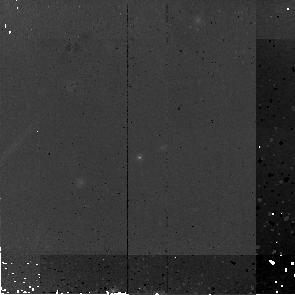
Target: MIPS16267
Instrument: NICMOS/NIC2
Filter: F160W
Exposure: 45 min
Observation ID: na2s26010

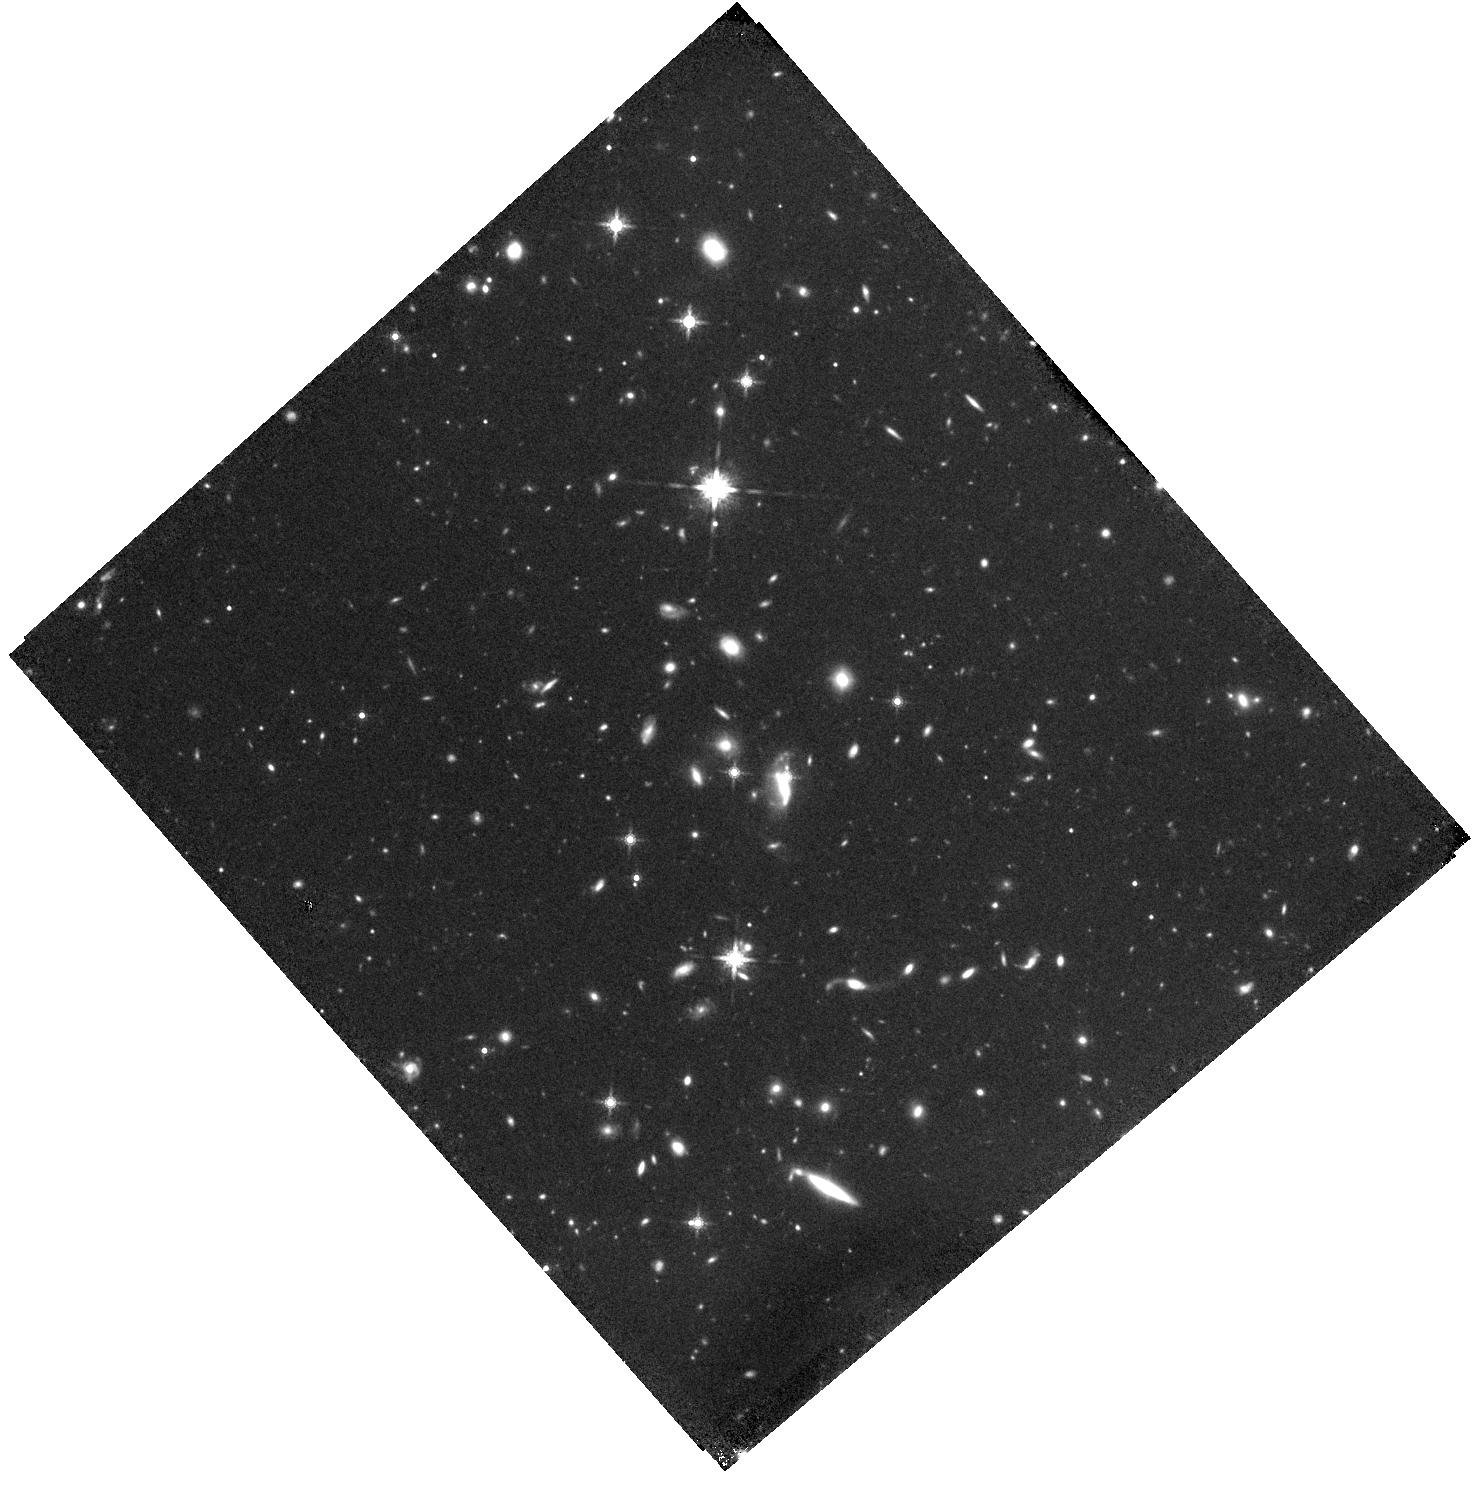
Target: MIPS15678
Instrument: WFC3/IR
Filter: F160W
Exposure: 44 min
Observation ID: hst_11142_17_wfc3_ir_f160w_ia2s17

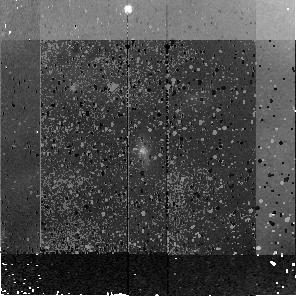
Target: MIPS8107
Instrument: NICMOS/NIC2
Filter: F160W
Exposure: 45 min
Observation ID: na2s40010

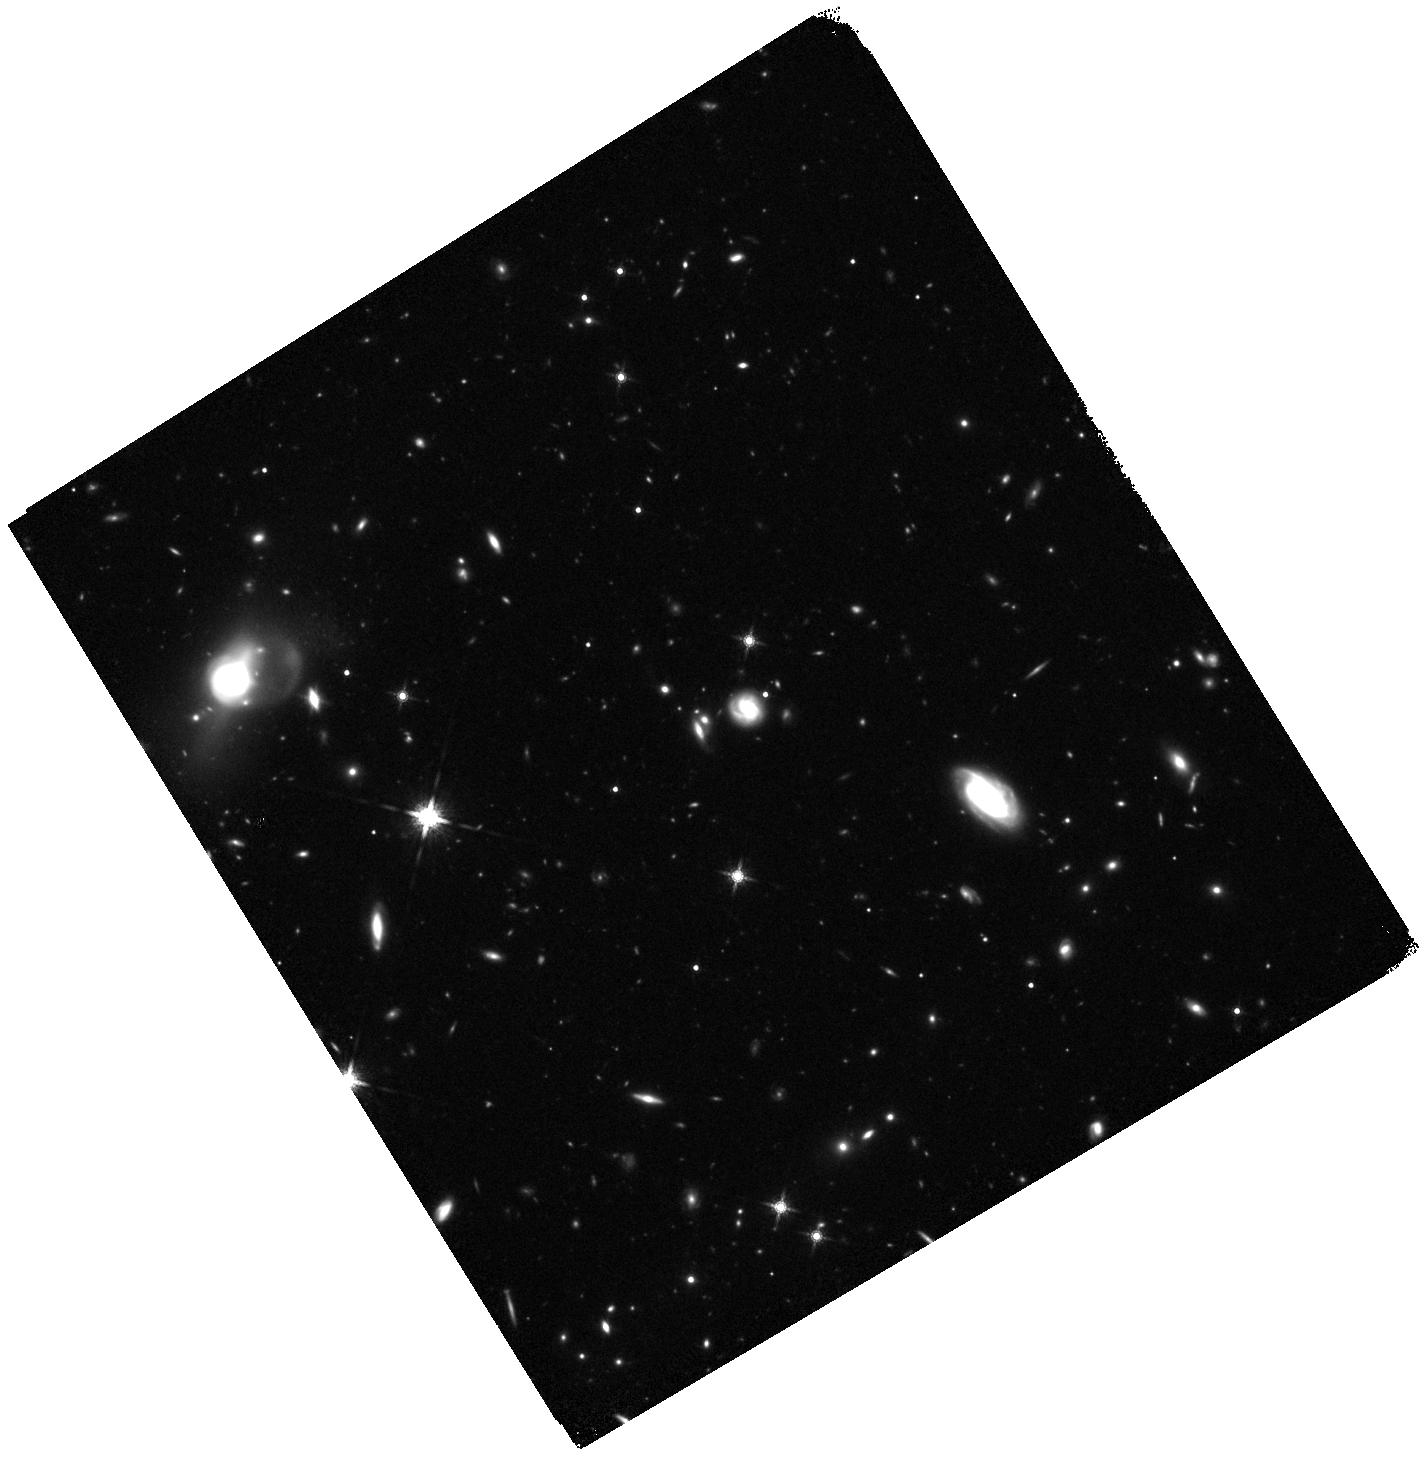
Target: MIPS8384
Instrument: WFC3/IR
Filter: F160W
Exposure: 44 min
Observation ID: hst_11142_48_wfc3_ir_f160w_ia2s48

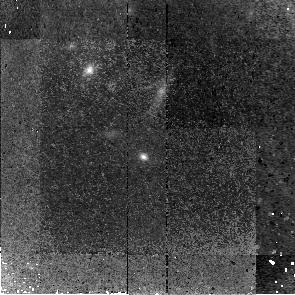
Target: MIPS22516
Instrument: NICMOS/NIC2
Filter: F160W
Exposure: 45 min
Observation ID: na2s59010

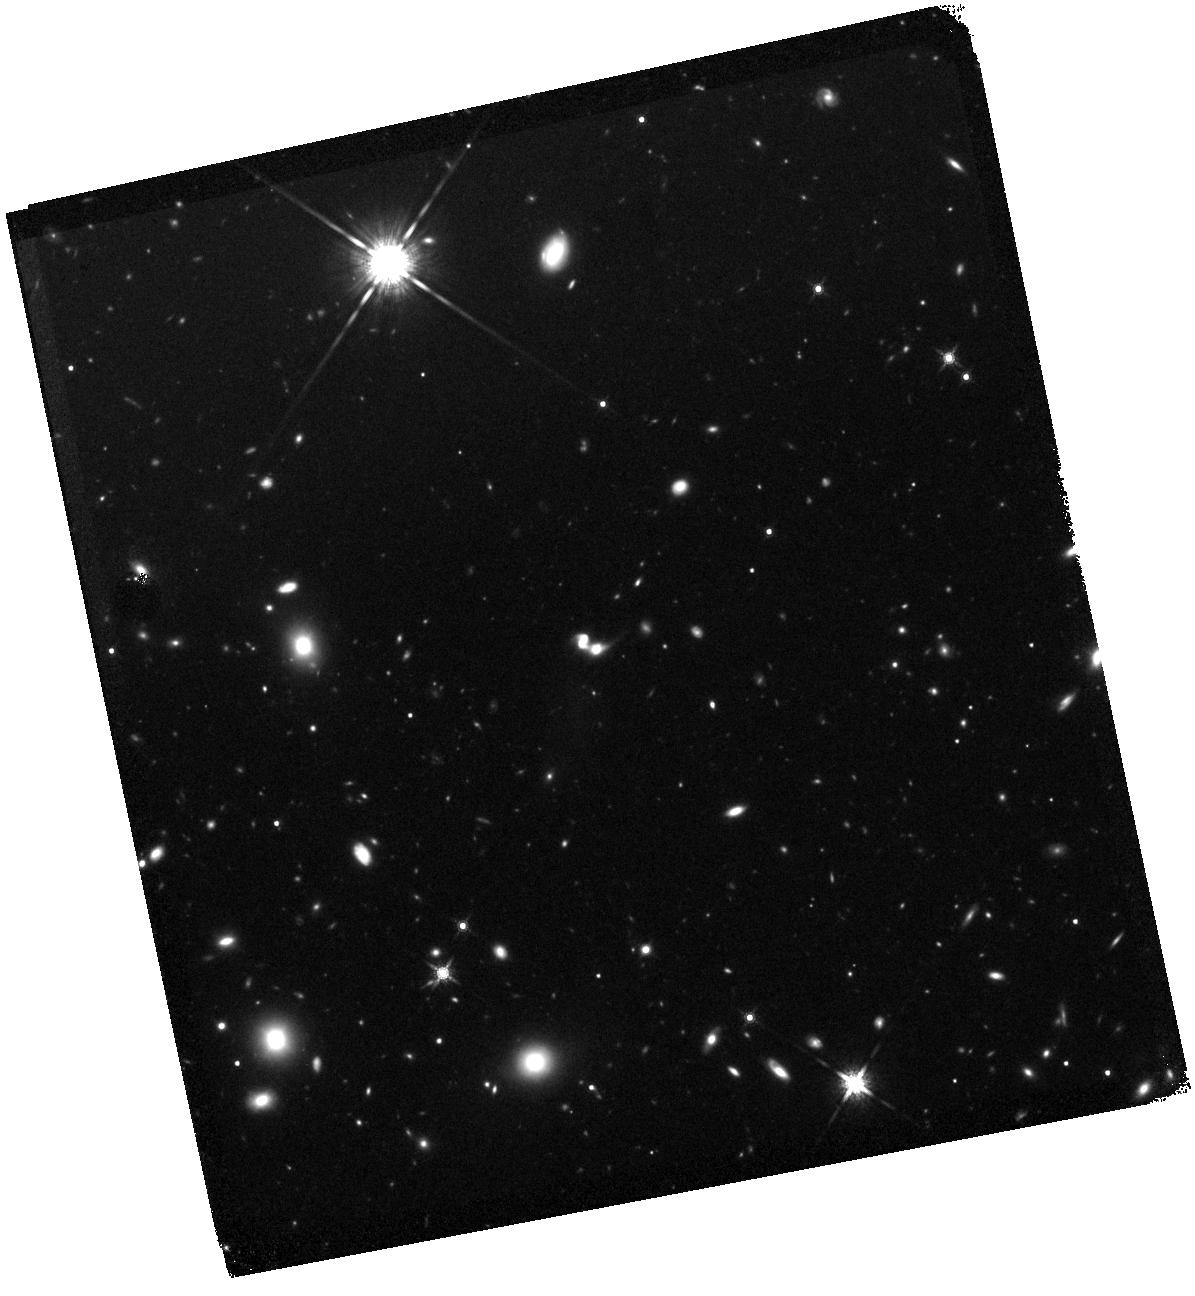
Target: MIPS537
Instrument: WFC3/IR
Filter: F160W
Exposure: 44 min
Observation ID: hst_11142_0p_wfc3_ir_f160w_ia2s0p

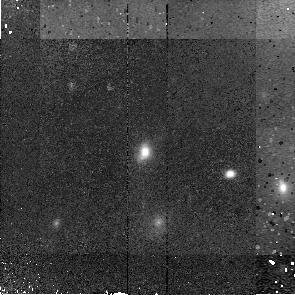
Target: MIPS8253
Instrument: NICMOS/NIC2
Filter: F160W
Exposure: 45 min
Observation ID: na2s0x010

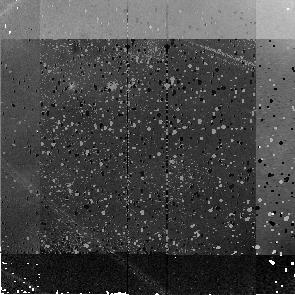
Target: MIPS16206
Instrument: NICMOS/NIC2
Filter: F160W
Exposure: 45 min
Observation ID: na2s73010

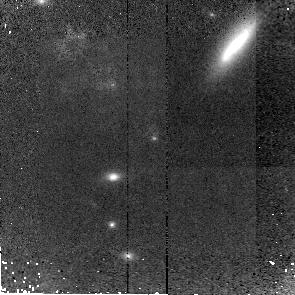
Target: MIPS397
Instrument: NICMOS/NIC2
Filter: F160W
Exposure: 45 min
Observation ID: na2s04010

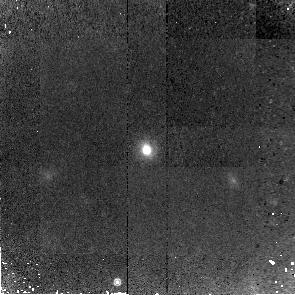
Target: MIPS15967
Instrument: NICMOS/NIC2
Filter: F160W
Exposure: 45 min
Observation ID: na2s1f010

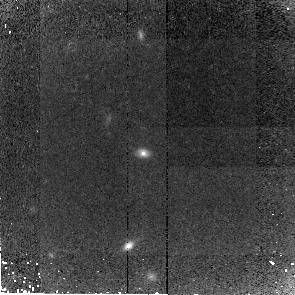
Target: MIPS16202
Instrument: NICMOS/NIC2
Filter: F160W
Exposure: 45 min
Observation ID: na2s24010

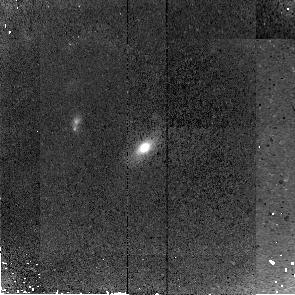
Target: MIPS8179
Instrument: NICMOS/NIC2
Filter: F160W
Exposure: 45 min
Observation ID: na2s0v010

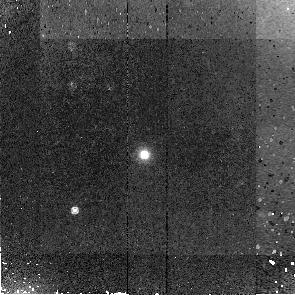
Target: MIPS8400
Instrument: NICMOS/NIC2
Filter: F160W
Exposure: 45 min
Observation ID: na2s93010

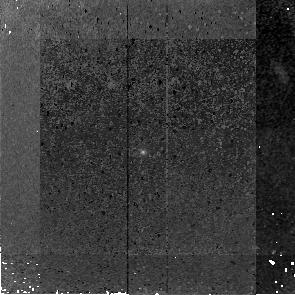
Target: MIPS16037
Instrument: NICMOS/NIC2
Filter: F160W
Exposure: 45 min
Observation ID: na2s21010

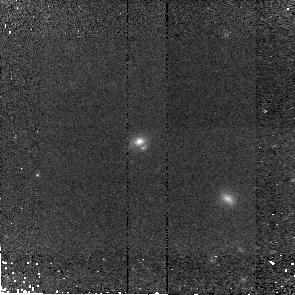
Target: MIPS22397
Instrument: NICMOS/NIC2
Filter: F160W
Exposure: 45 min
Observation ID: na2s0f010

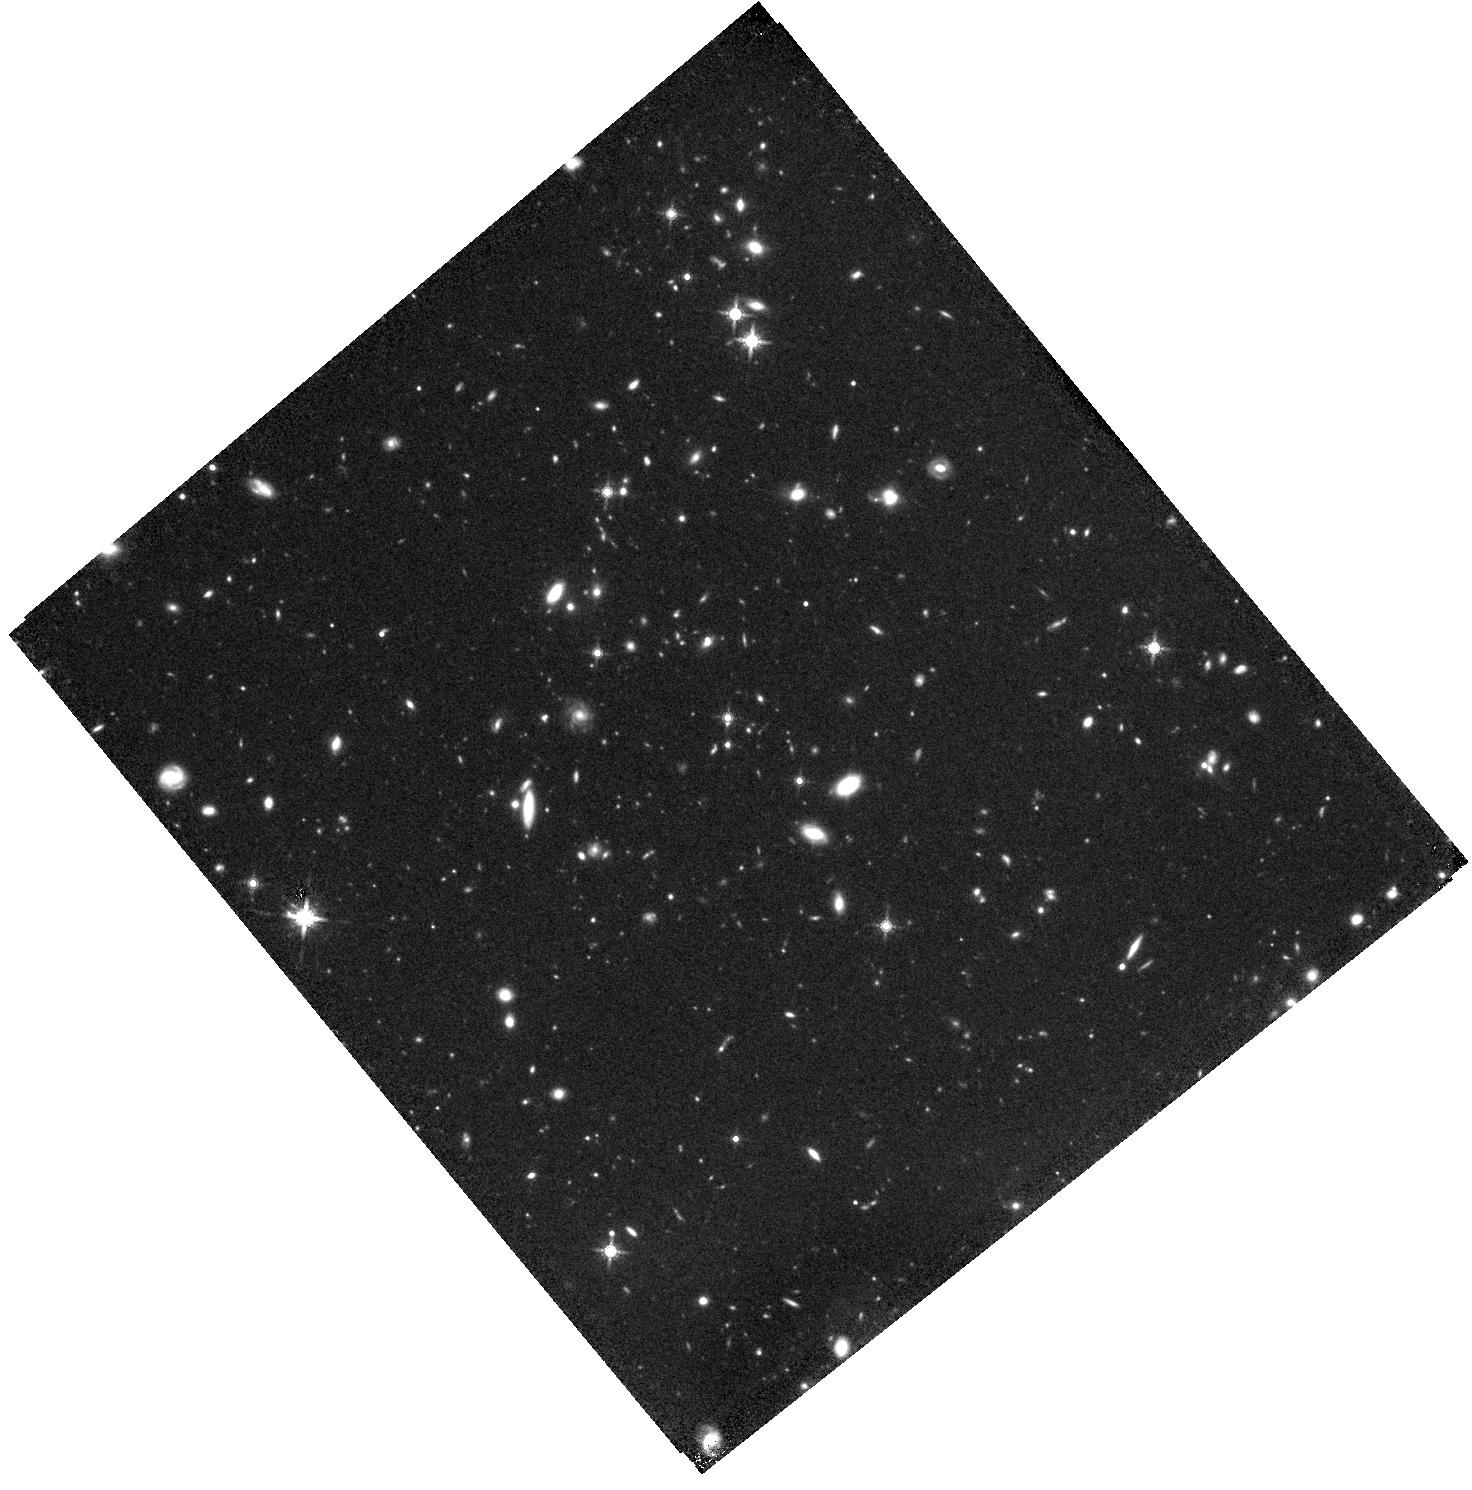
Target: MIPS8411
Instrument: WFC3/IR
Filter: F160W
Exposure: 44 min
Observation ID: hst_11142_10_wfc3_ir_f160w_ia2s10

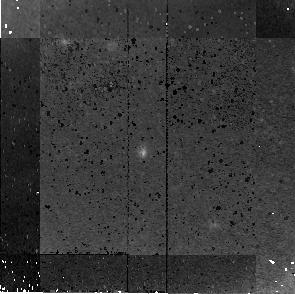
Target: MIPS22635
Instrument: NICMOS/NIC2
Filter: F160W
Exposure: 45 min
Observation ID: na2s64010

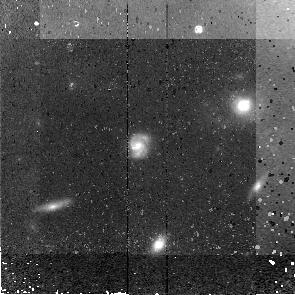
Target: MIPS8543
Instrument: NICMOS/NIC2
Filter: F160W
Exposure: 45 min
Observation ID: na2s97010

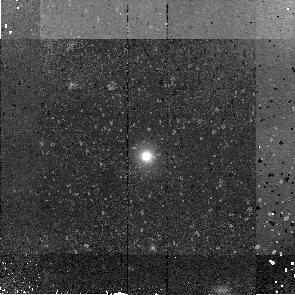
Target: MIPS22557
Instrument: NICMOS/NIC2
Filter: F160W
Exposure: 45 min
Observation ID: na2s1p010

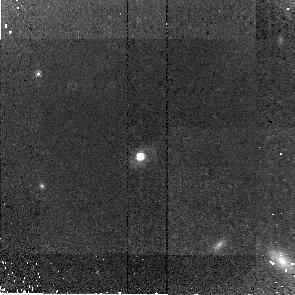
Target: MIPS224
Instrument: NICMOS/NIC2
Filter: F160W
Exposure: 45 min
Observation ID: na2s0l010

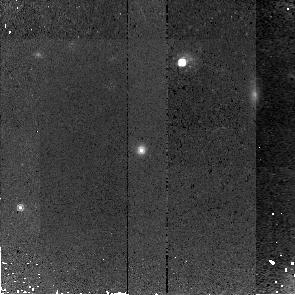
Target: MIPS16219
Instrument: NICMOS/NIC2
Filter: F160W
Exposure: 45 min
Observation ID: na2s1j010

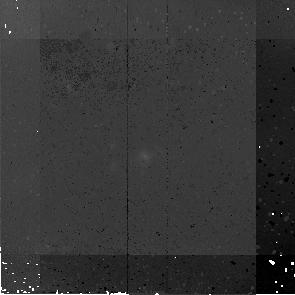
Target: MIPS22432
Instrument: NICMOS/NIC2
Filter: F160W
Exposure: 45 min
Observation ID: na2s28010

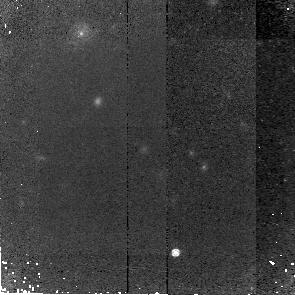
Target: MIPS8392
Instrument: NICMOS/NIC2
Filter: F160W
Exposure: 45 min
Observation ID: na2s49010

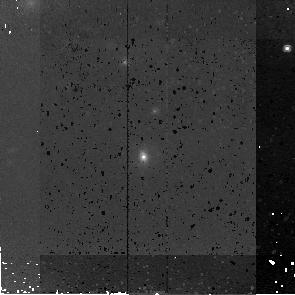
Target: MIPS8098
Instrument: NICMOS/NIC2
Filter: F160W
Exposure: 45 min
Observation ID: na2s86010

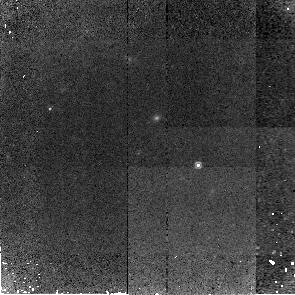
Target: MIPS22621
Instrument: NICMOS/NIC2
Filter: F160W
Exposure: 45 min
Observation ID: na2s80010

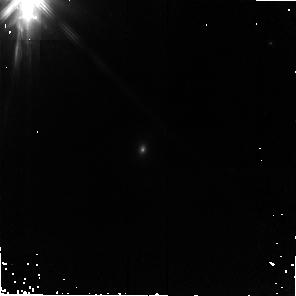
Target: MIPS22379
Instrument: NICMOS/NIC2
Filter: F160W
Exposure: 45 min
Observation ID: na2s0e010

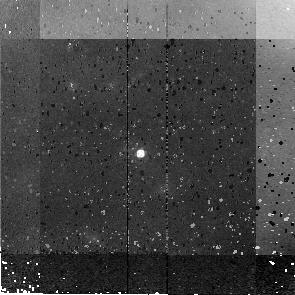
Target: MIPS7985
Instrument: NICMOS/NIC2
Filter: F160W
Exposure: 45 min
Observation ID: na2s0s010

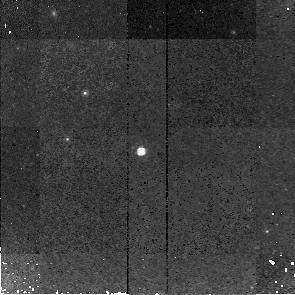
Target: MIPS8071
Instrument: NICMOS/NIC2
Filter: F160W
Exposure: 45 min
Observation ID: na2s0u010

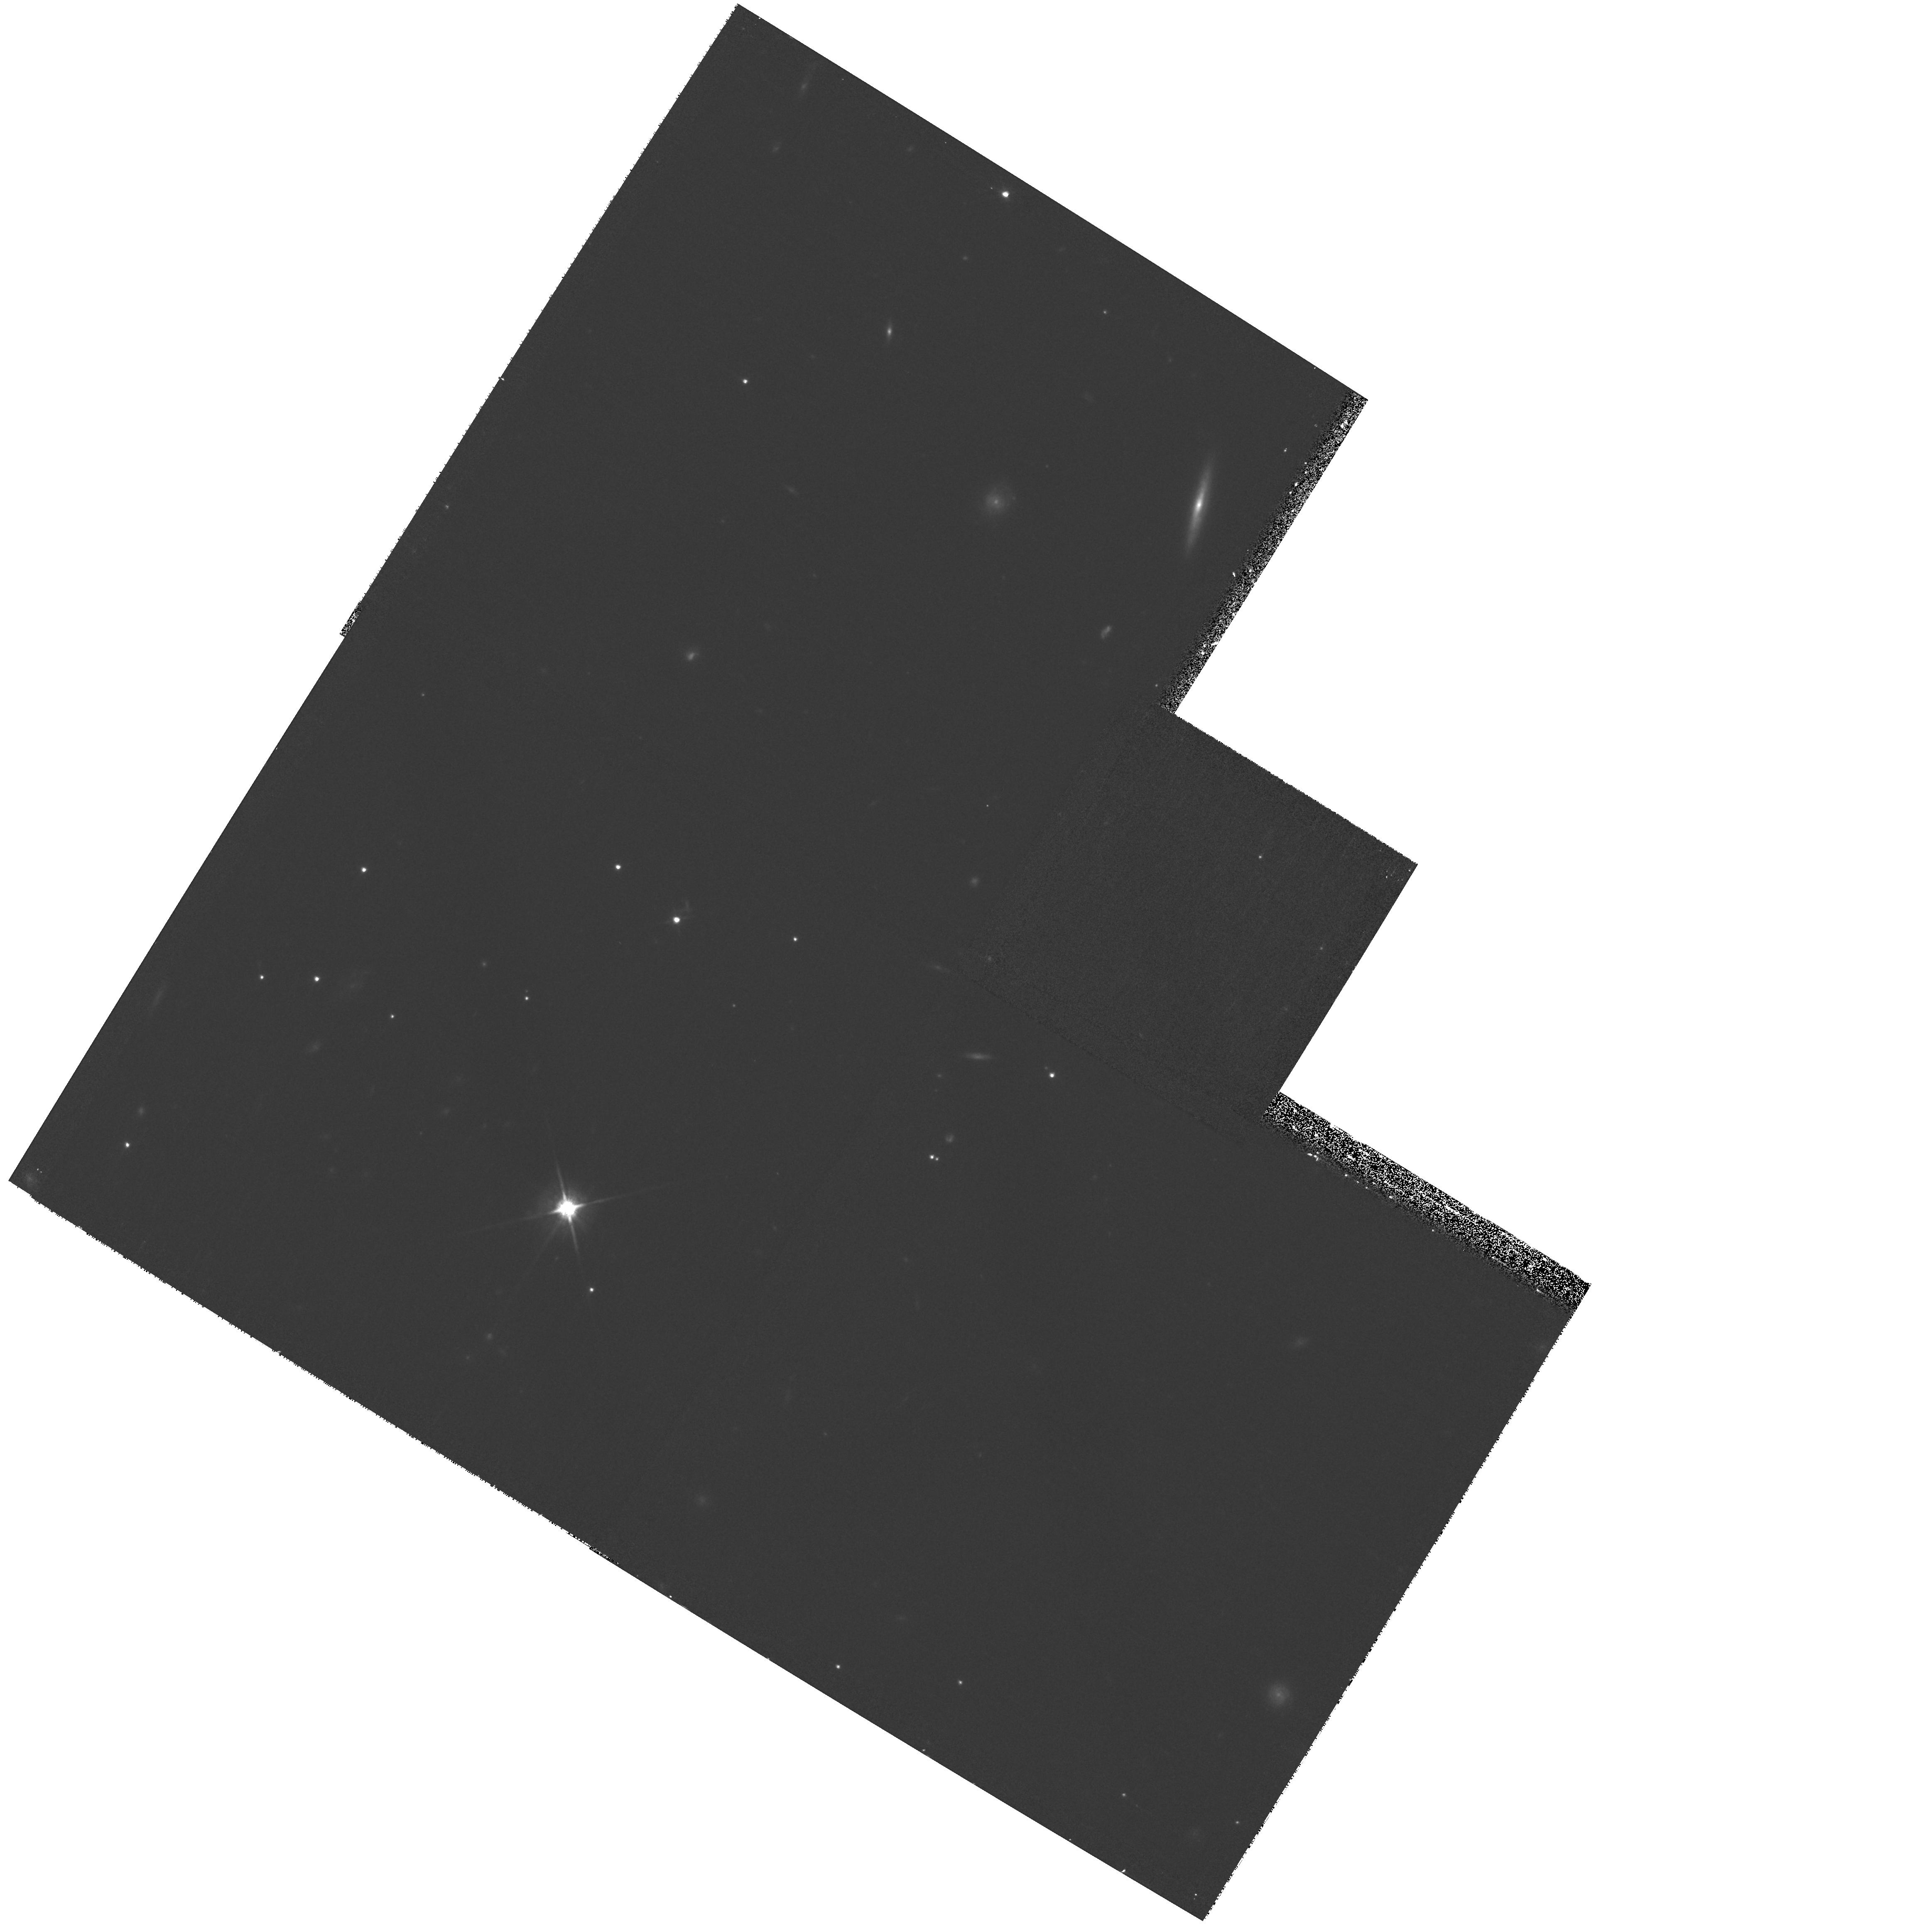
Target: field at RA 259.031°, Dec 59.378°
Instrument: WFPC2/PC
Filter: F814W
Exposure: 27 min
Observation ID: hst_11142_0l_wfpc2_pc_f814w_ua2s0l

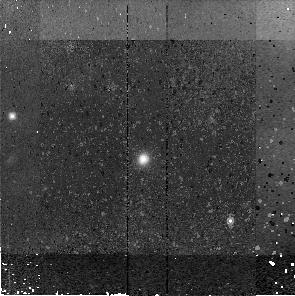
Target: MIPS22248
Instrument: NICMOS/NIC2
Filter: F160W
Exposure: 45 min
Observation ID: na2s1m010

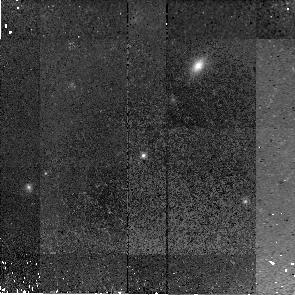
Target: MIPS8407
Instrument: NICMOS/NIC2
Filter: F160W
Exposure: 45 min
Observation ID: na2s50010

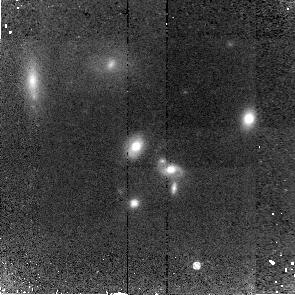
Target: MIPS16156
Instrument: NICMOS/NIC2
Filter: F160W
Exposure: 45 min
Observation ID: na2s1h010

Revealing the Physical Nature of Infrared Luminous Galaxies at 0.3<z<2.7 Using HST and Spitzer (PI: Yan, Lin)

We aim to determine physical properties of IR luminous galaxies at 0.3<z<2.7 by requesting coordinated HST/NIC2 and MIPS 70um observations of a unique, 24um flux-limited sample with complete Spitzer mid-IR spectroscopy. The 150 sources investigated in this program have S(24um) > 0.8mJy and their mid-IR spectra have already provided the majority targets with spectroscopic redshifts (0.3<z<2.7). The proposed 150~orbits of NIC2 and 66~hours of MIPS 70um will provide the physical measurements of the light distribution at the rest-frame ~8000A and better estimates of the bolometric luminosity. Combining these parameters together with the rich suite of spectral diagnostics from the mid-IR spectra, we will (1) measure how common mergers are among LIRGs and ULIRGs at 0.3<z<2.7, and establish if major mergers are the drivers of z>1 ULIRGs, as in the local Universe. (2) study the co-evolution of star formation and blackhole accretion by investigating the relations between the fraction of starburst/AGN measured from mid-IR spectra vs. HST morphologies, L(bol) and z. (3) obtain the current best estimates of the far-IR emission, thus L(bol) for this sample, and establish if the relative contribtuion of mid-to-far IR dust emission is correlated with morphology (resolved vs. unresolved).